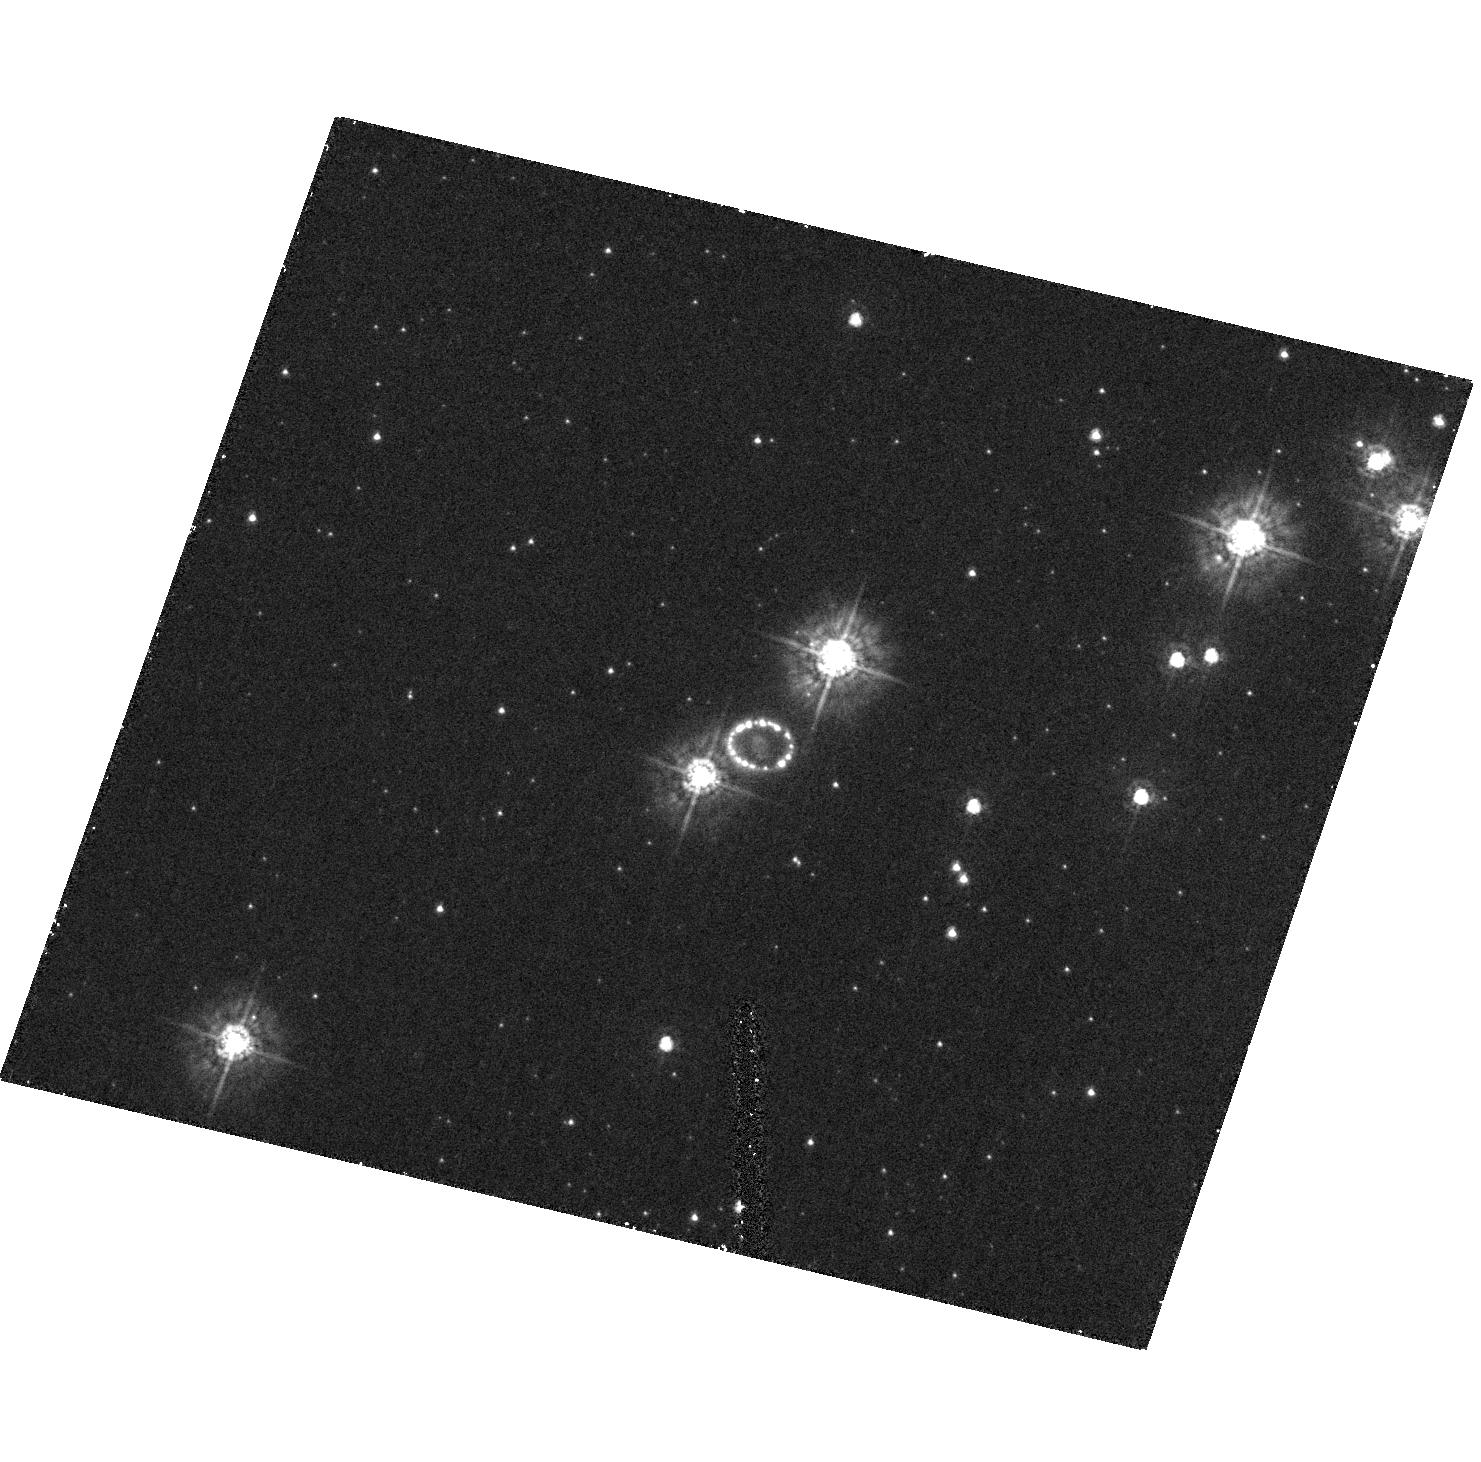
Target: SN1987A. Instrument: ACS/HRC. Filter: F330W. Exposure: 27 min. Observation ID: hst_9992_01_acs_hrc_f330w_j8t701

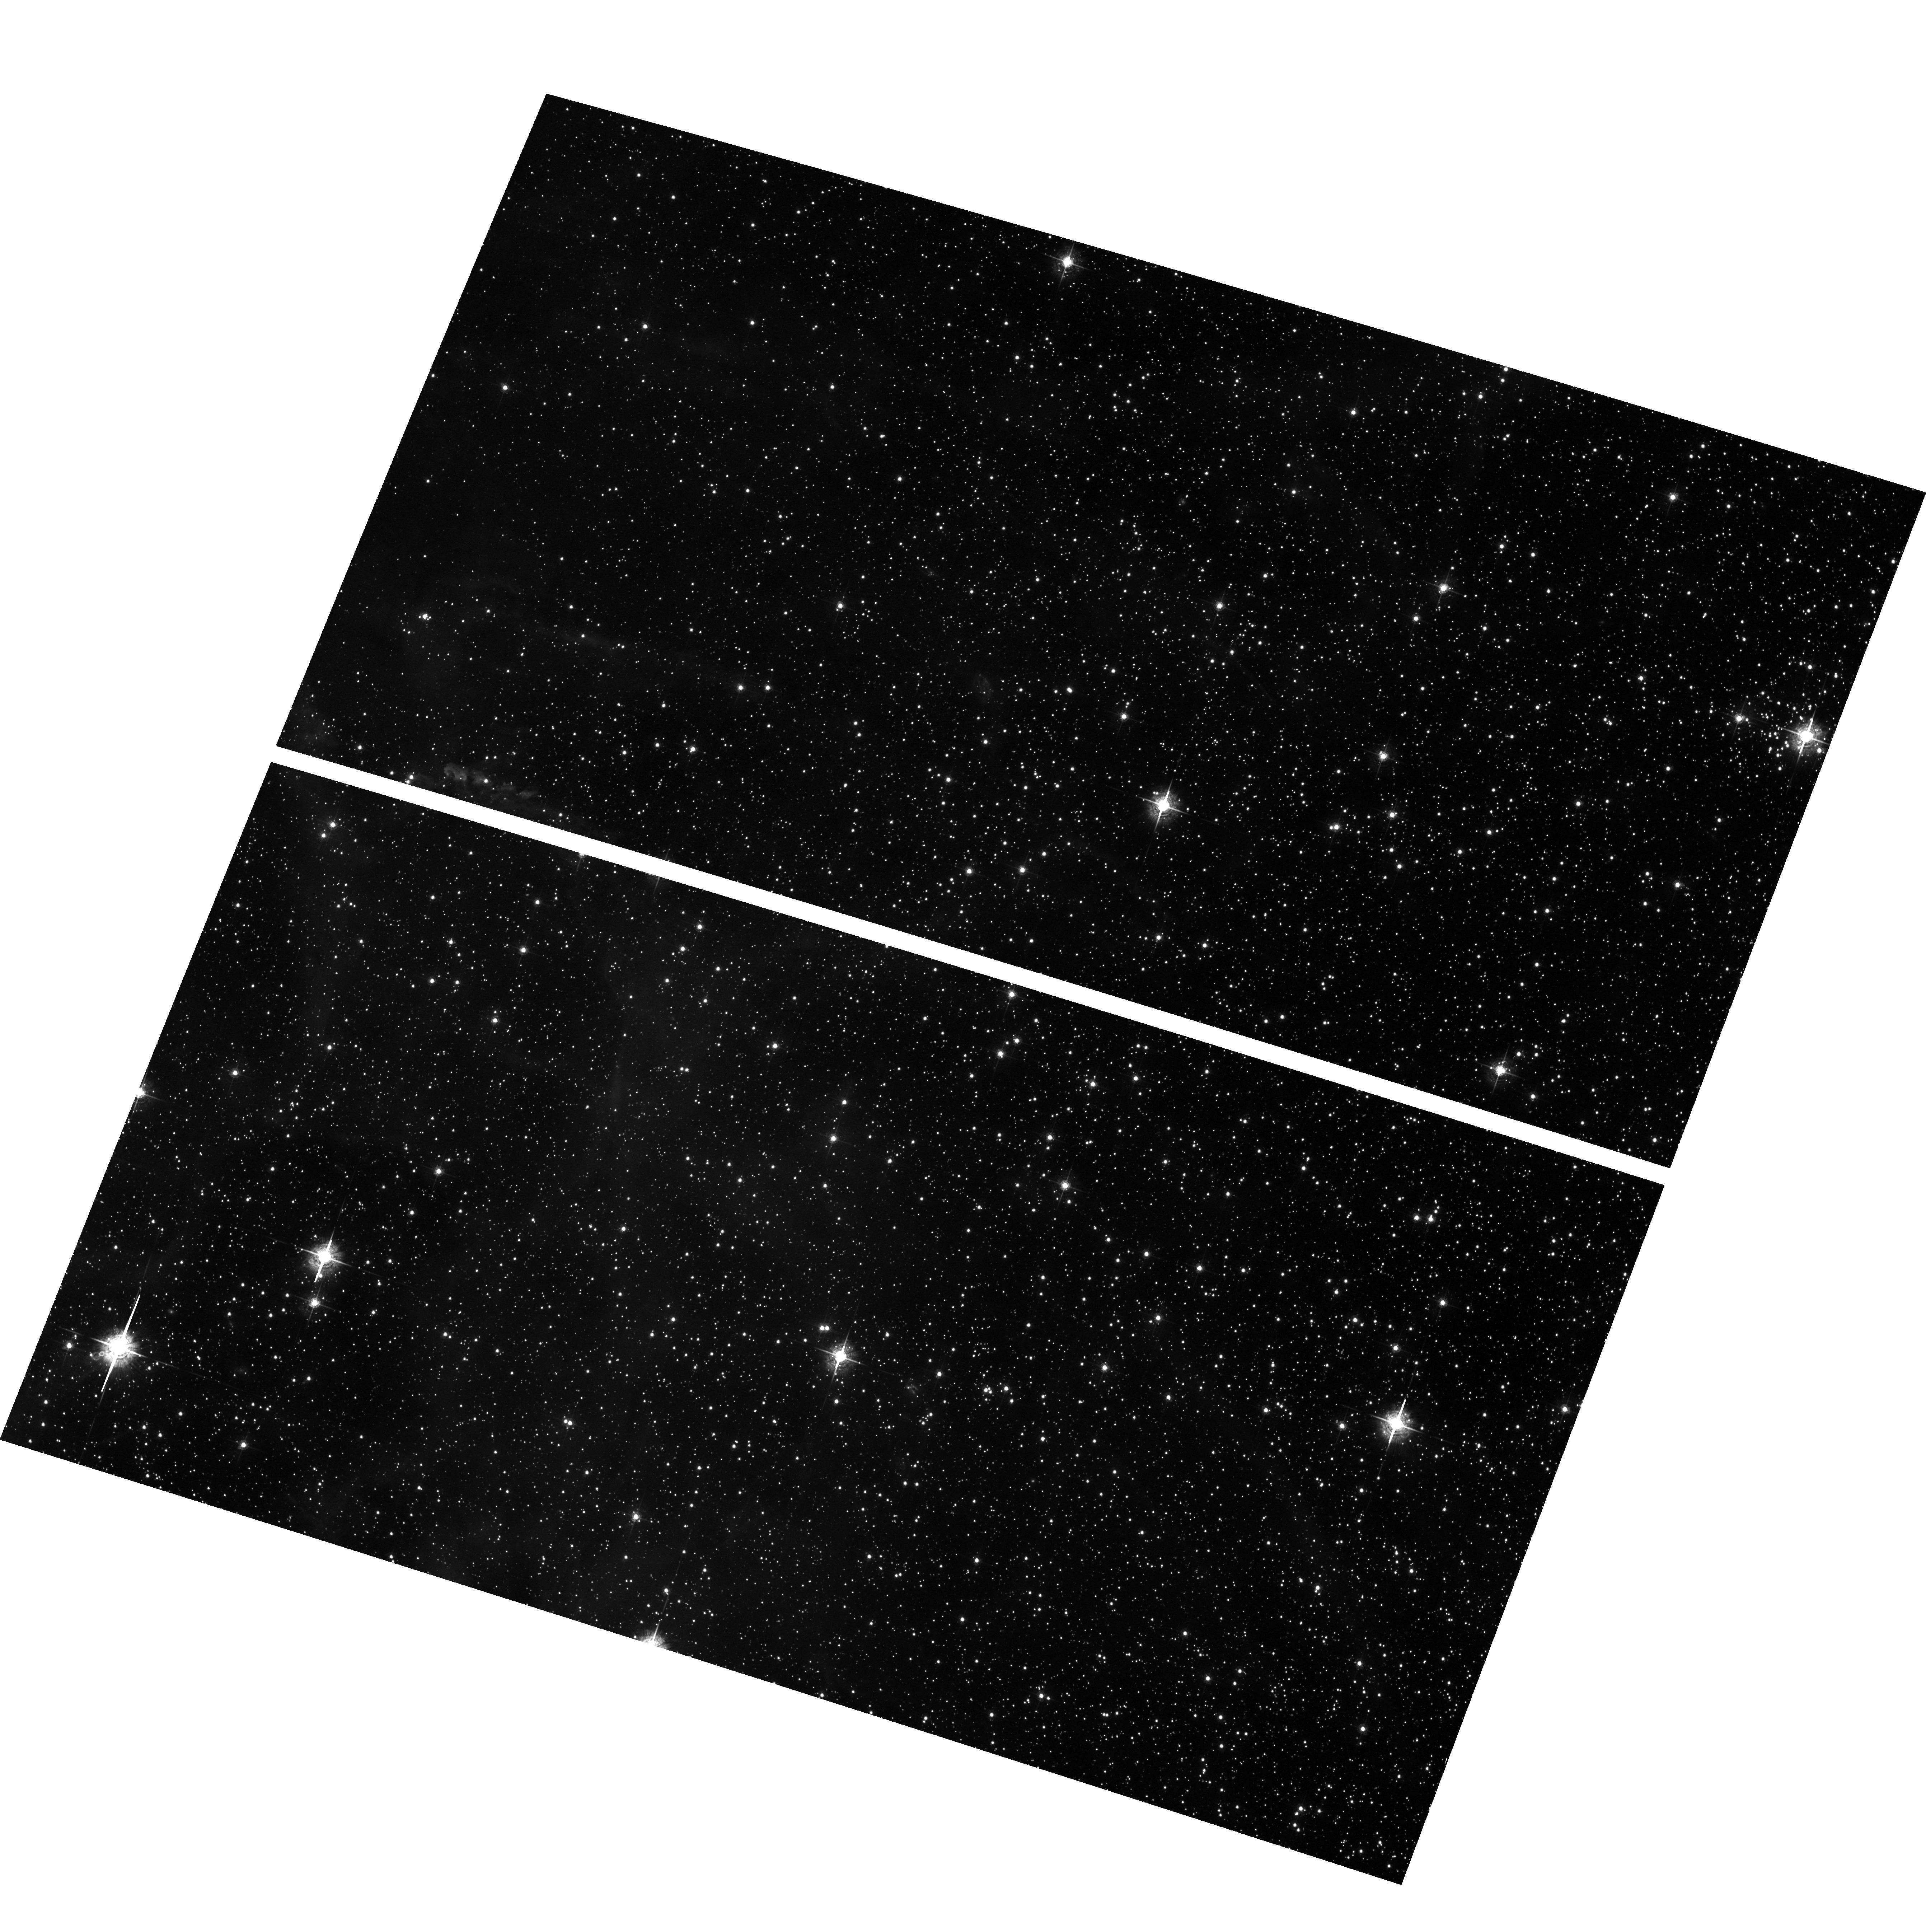
Target: field at RA 83.867°, Dec -69.270°. Instrument: ACS/WFC. Filter: F550M. Exposure: 57 min. Observation ID: hst_9992_01_acs_wfc_f550m_j8t701

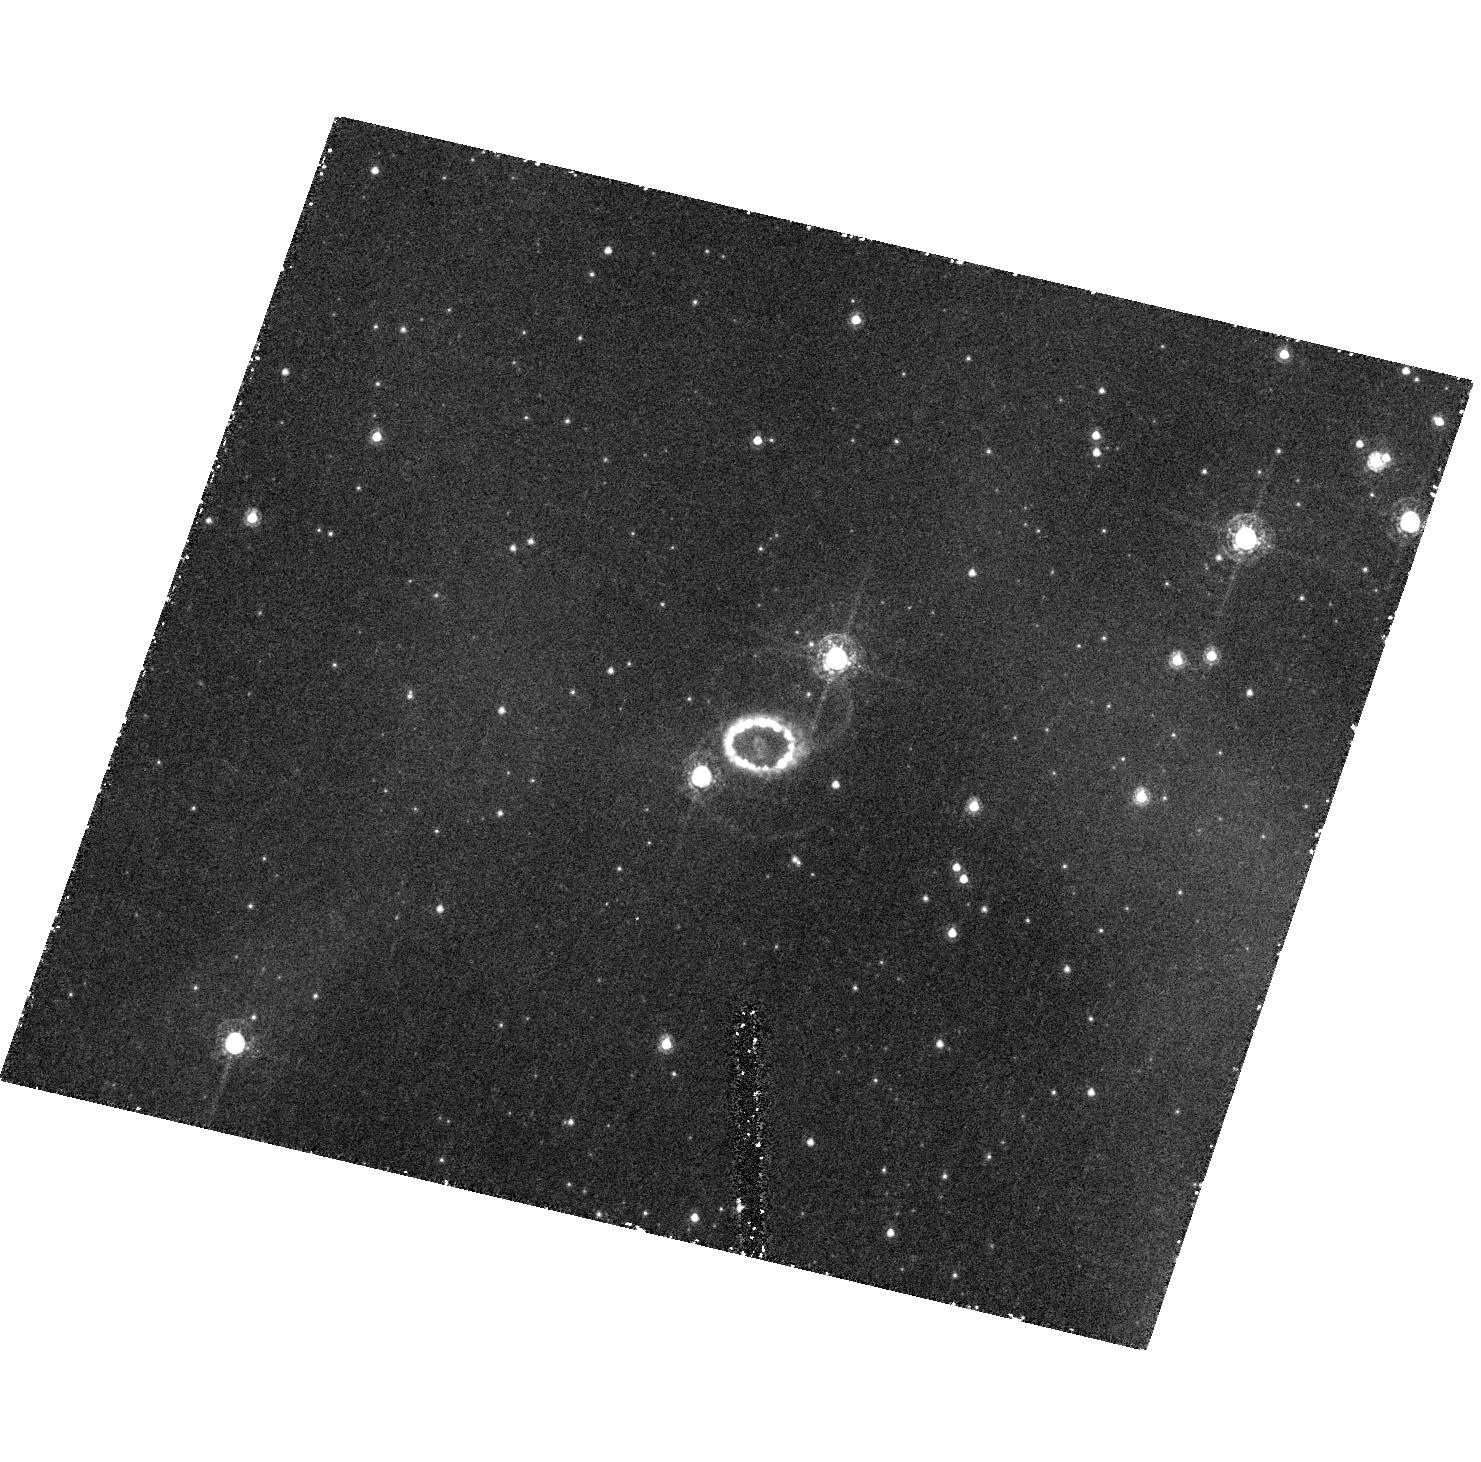
Target: SN1987A. Instrument: ACS/HRC. Filter: F502N. Exposure: 1.1 h. Observation ID: hst_9992_01_acs_hrc_f502n_j8t701

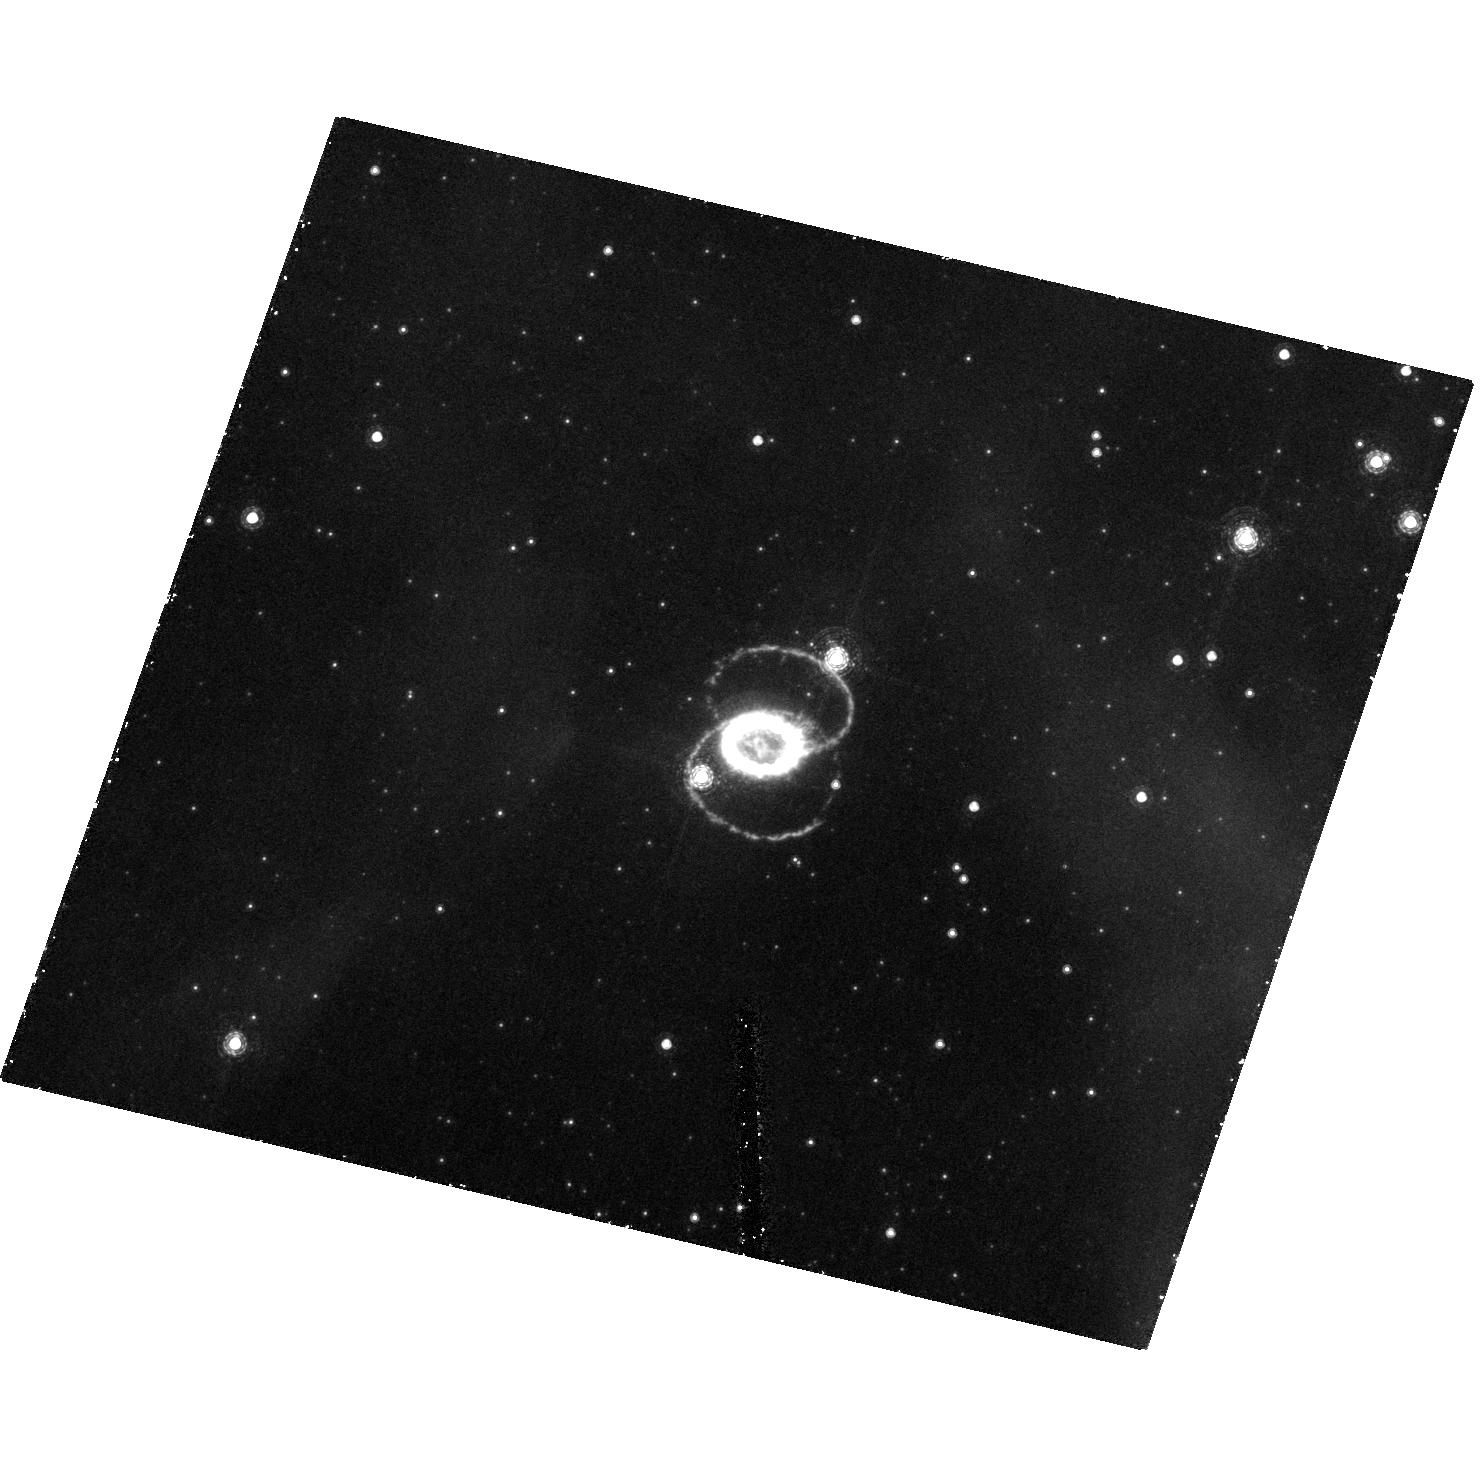
Target: SN1987A. Instrument: ACS/HRC. Filter: F658N. Exposure: 1.1 h. Observation ID: hst_9992_01_acs_hrc_f658n_j8t701

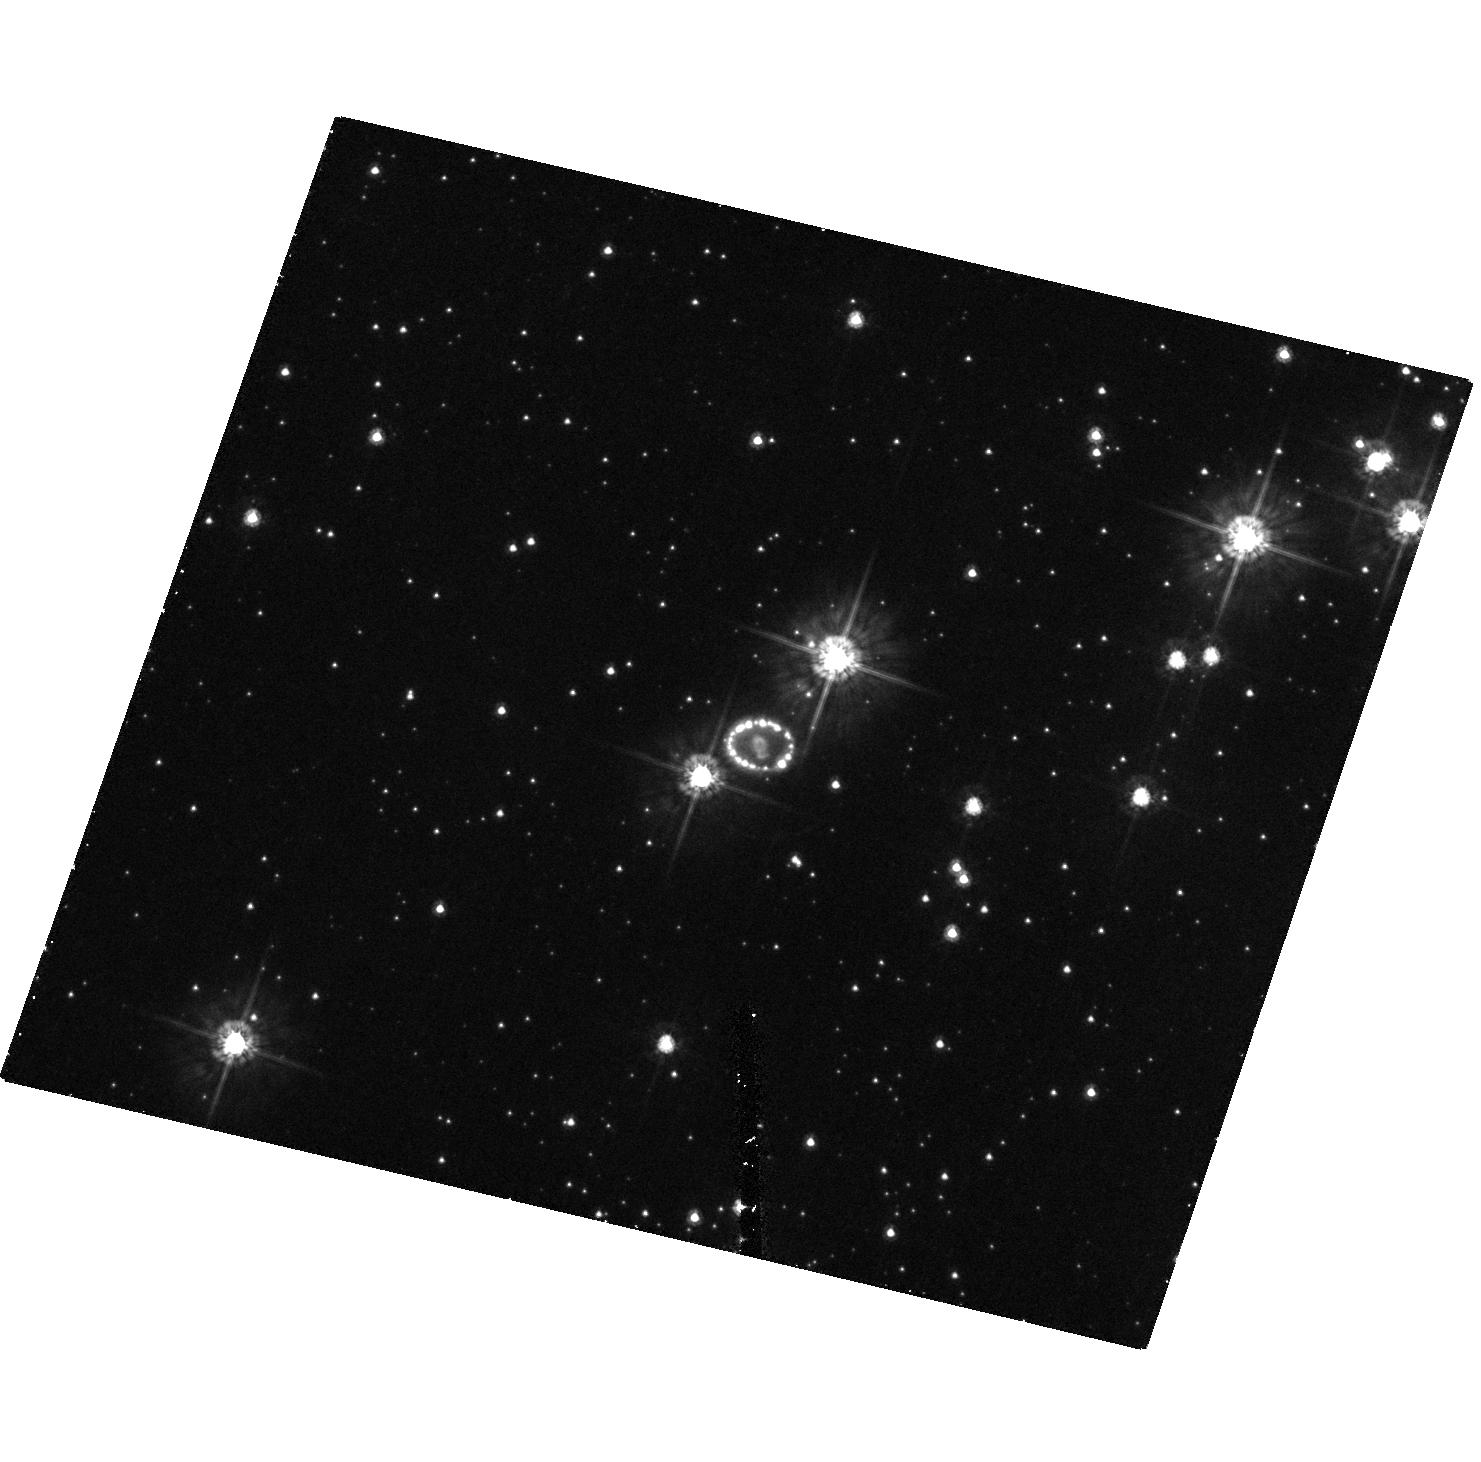
Target: SN1987A. Instrument: ACS/HRC. Filter: F435W. Exposure: 27 min. Observation ID: hst_9992_01_acs_hrc_f435w_j8t701

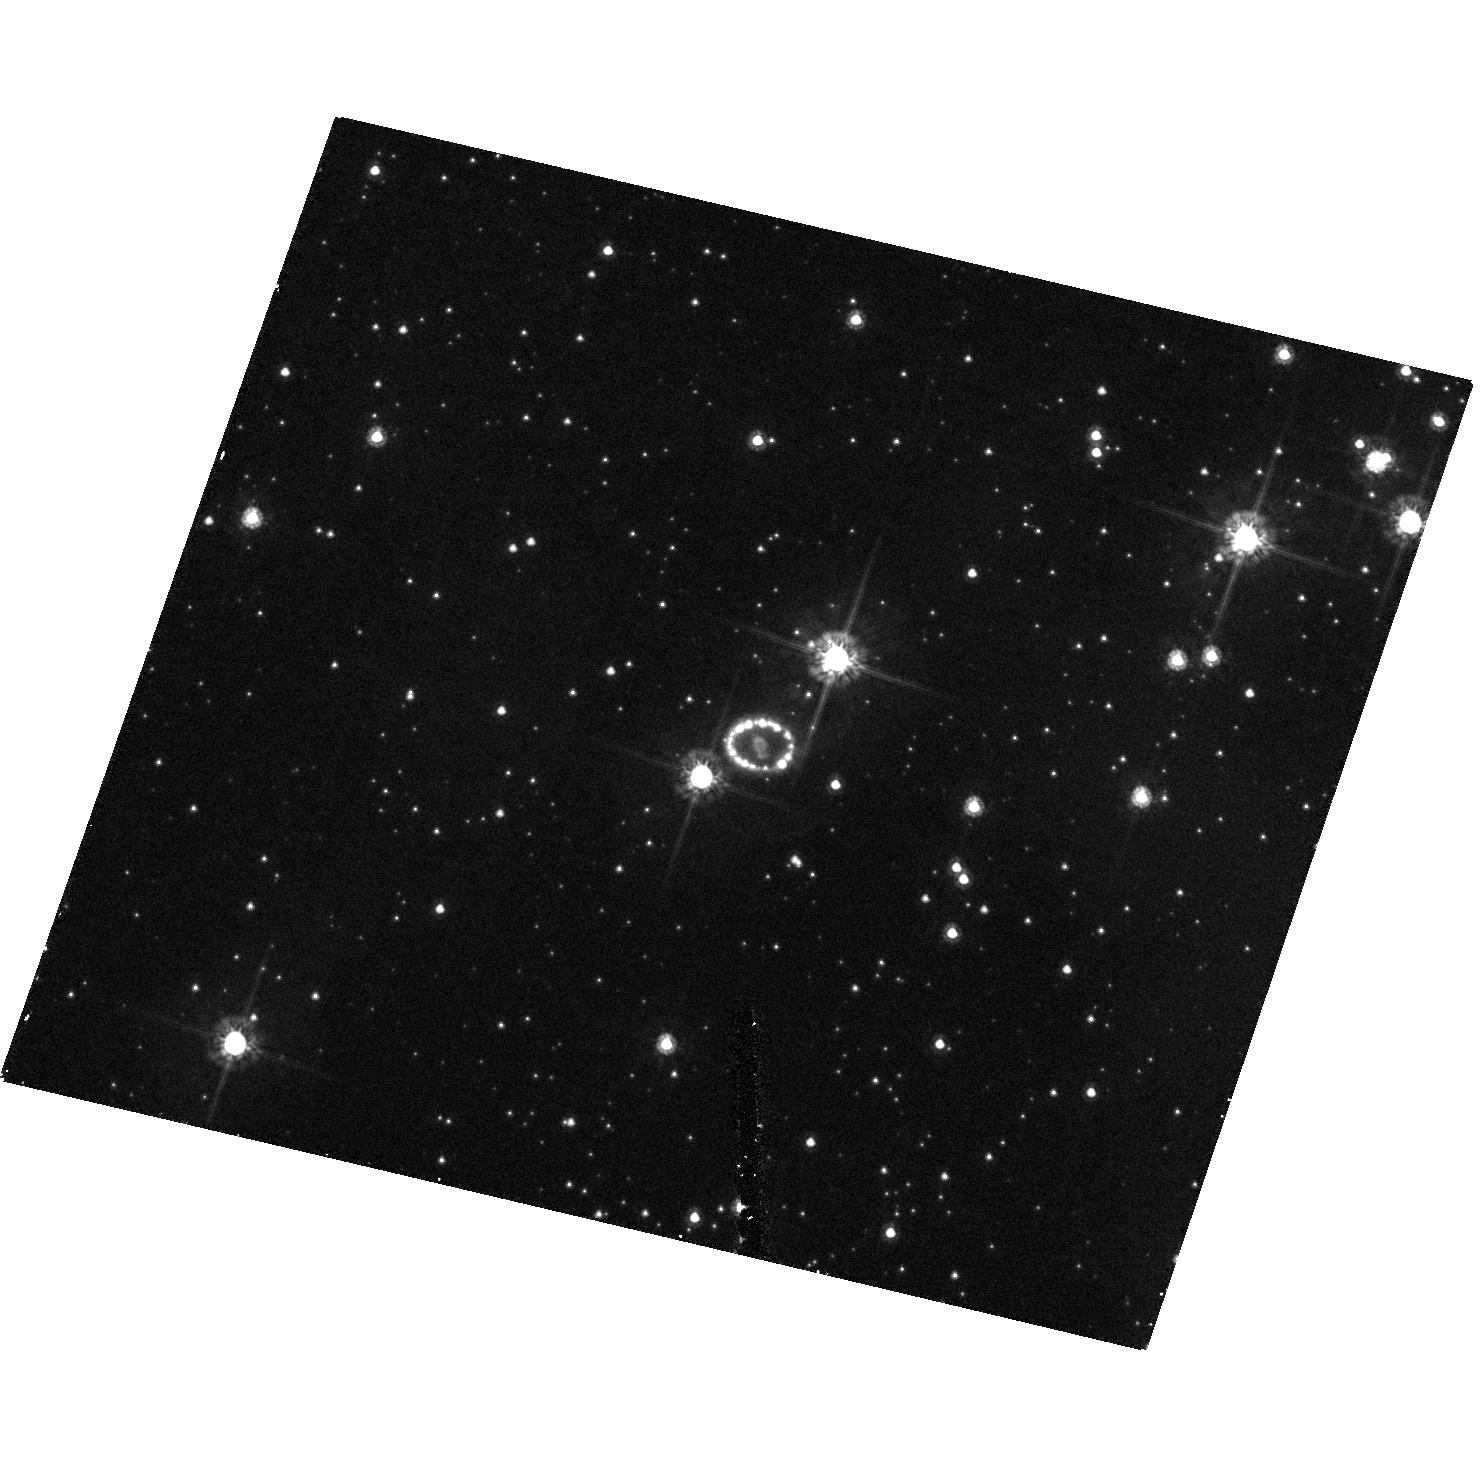
Target: SN1987A. Instrument: ACS/HRC. Filter: F555W. Exposure: 13 min. Observation ID: hst_9992_01_acs_hrc_f555w_j8t701

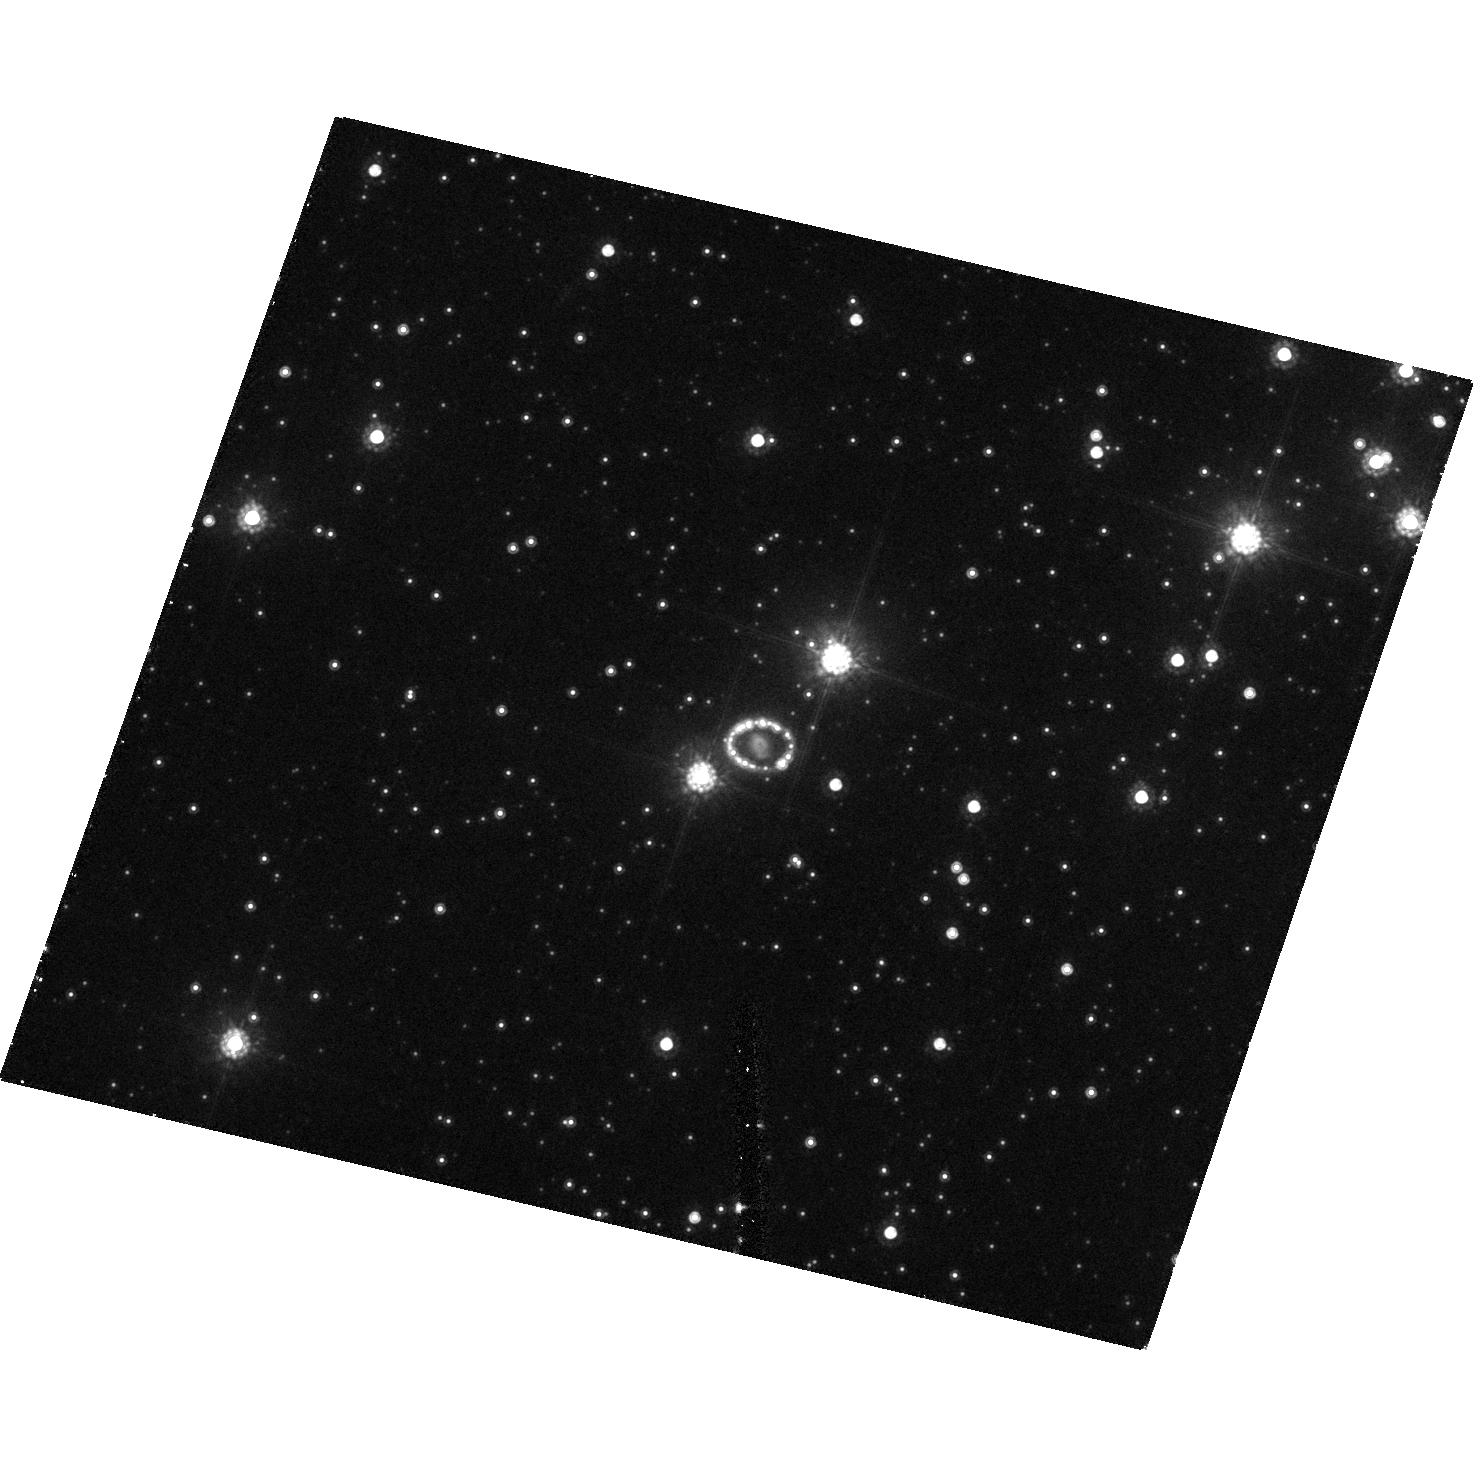
Target: SN1987A. Instrument: ACS/HRC. Filter: F814W. Exposure: 13 min. Observation ID: hst_9992_01_acs_hrc_f814w_j8t701

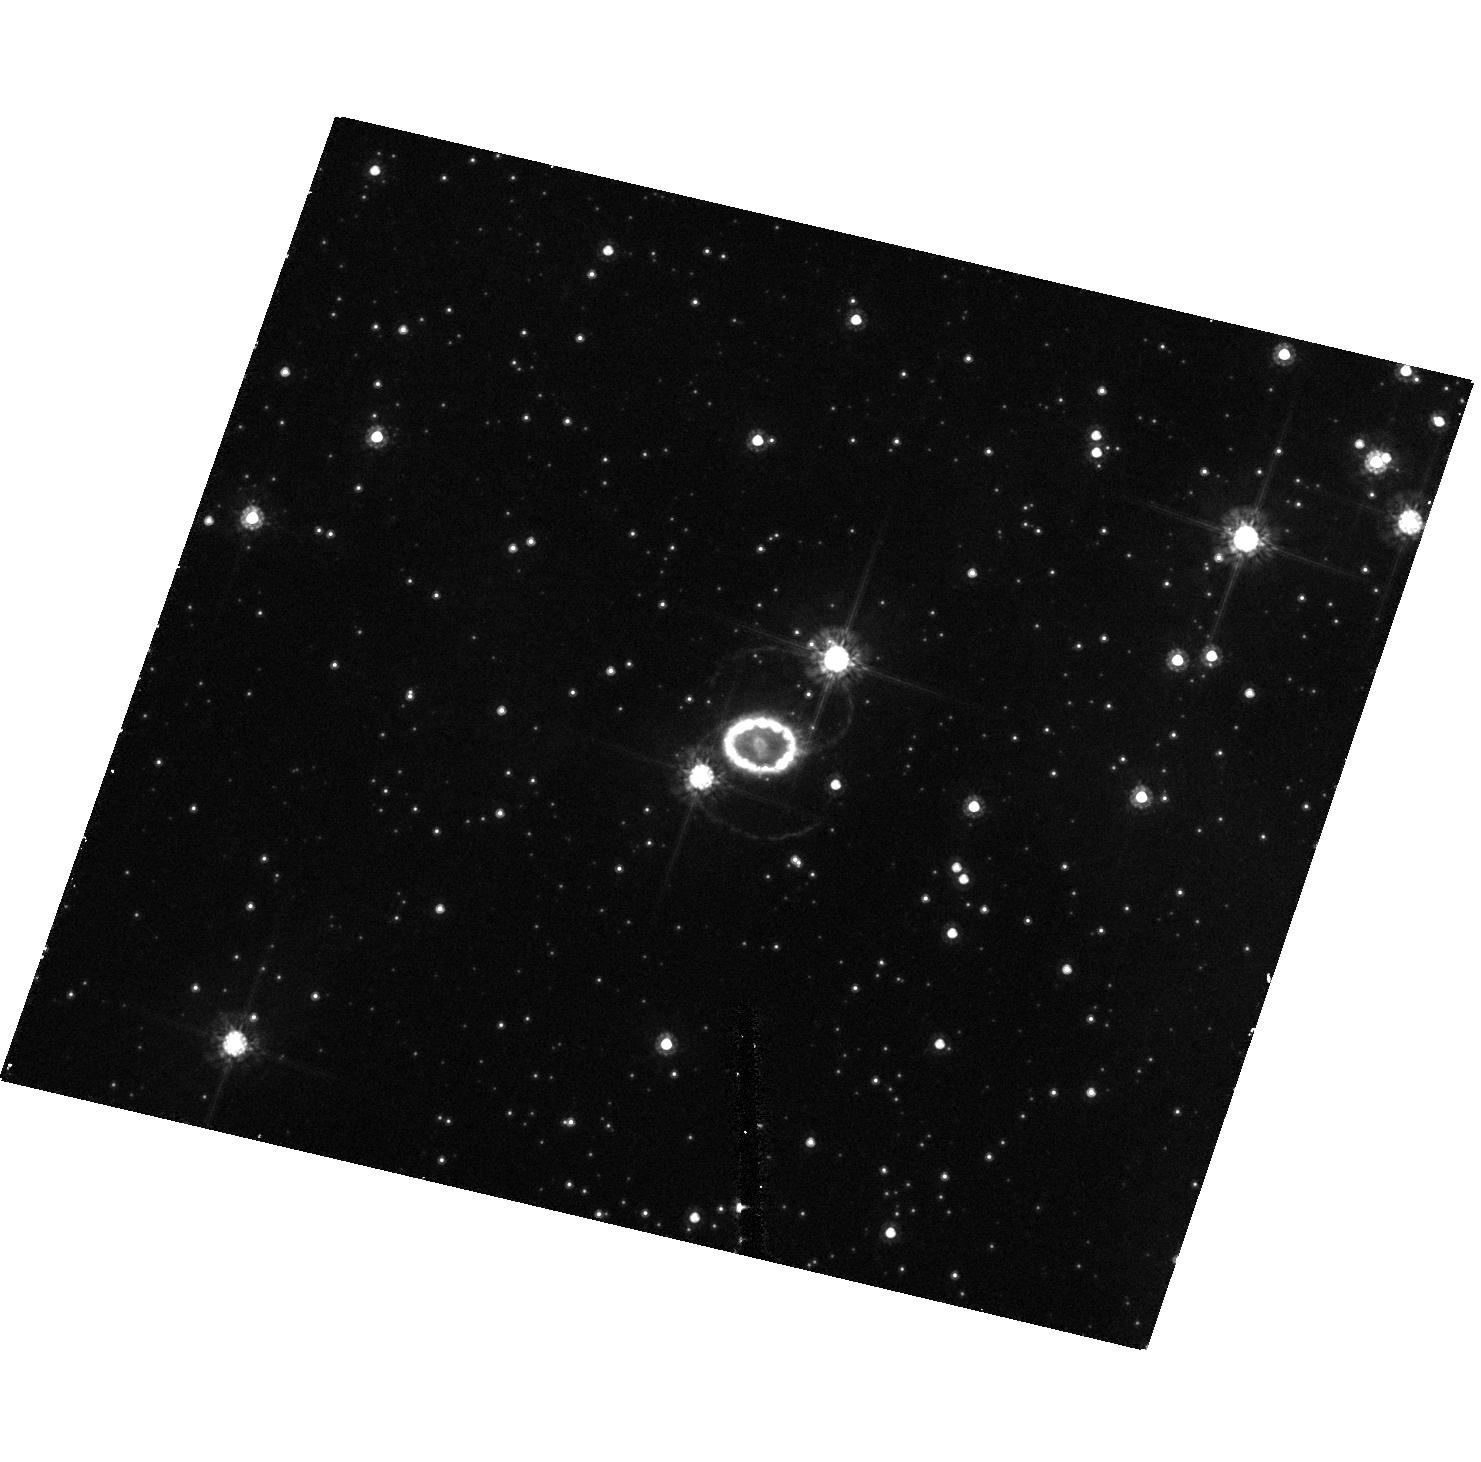
Target: SN1987A. Instrument: ACS/HRC. Filter: F625W. Exposure: 13 min. Observation ID: hst_9992_01_acs_hrc_f625w_j8t701

Essential Observations of SN 1987A (PI: Kirshner, Robert P.)

We request Director's discretionary time to avoid a gap in understanding the dev elopment of SN 1987A just at the time when it is changing most rapidly from a su pernova into a supernova remnant. There will be no way to go back in time if we fail to do this now. We would like 3 orbits to image SN 1987A in Cycle 12.